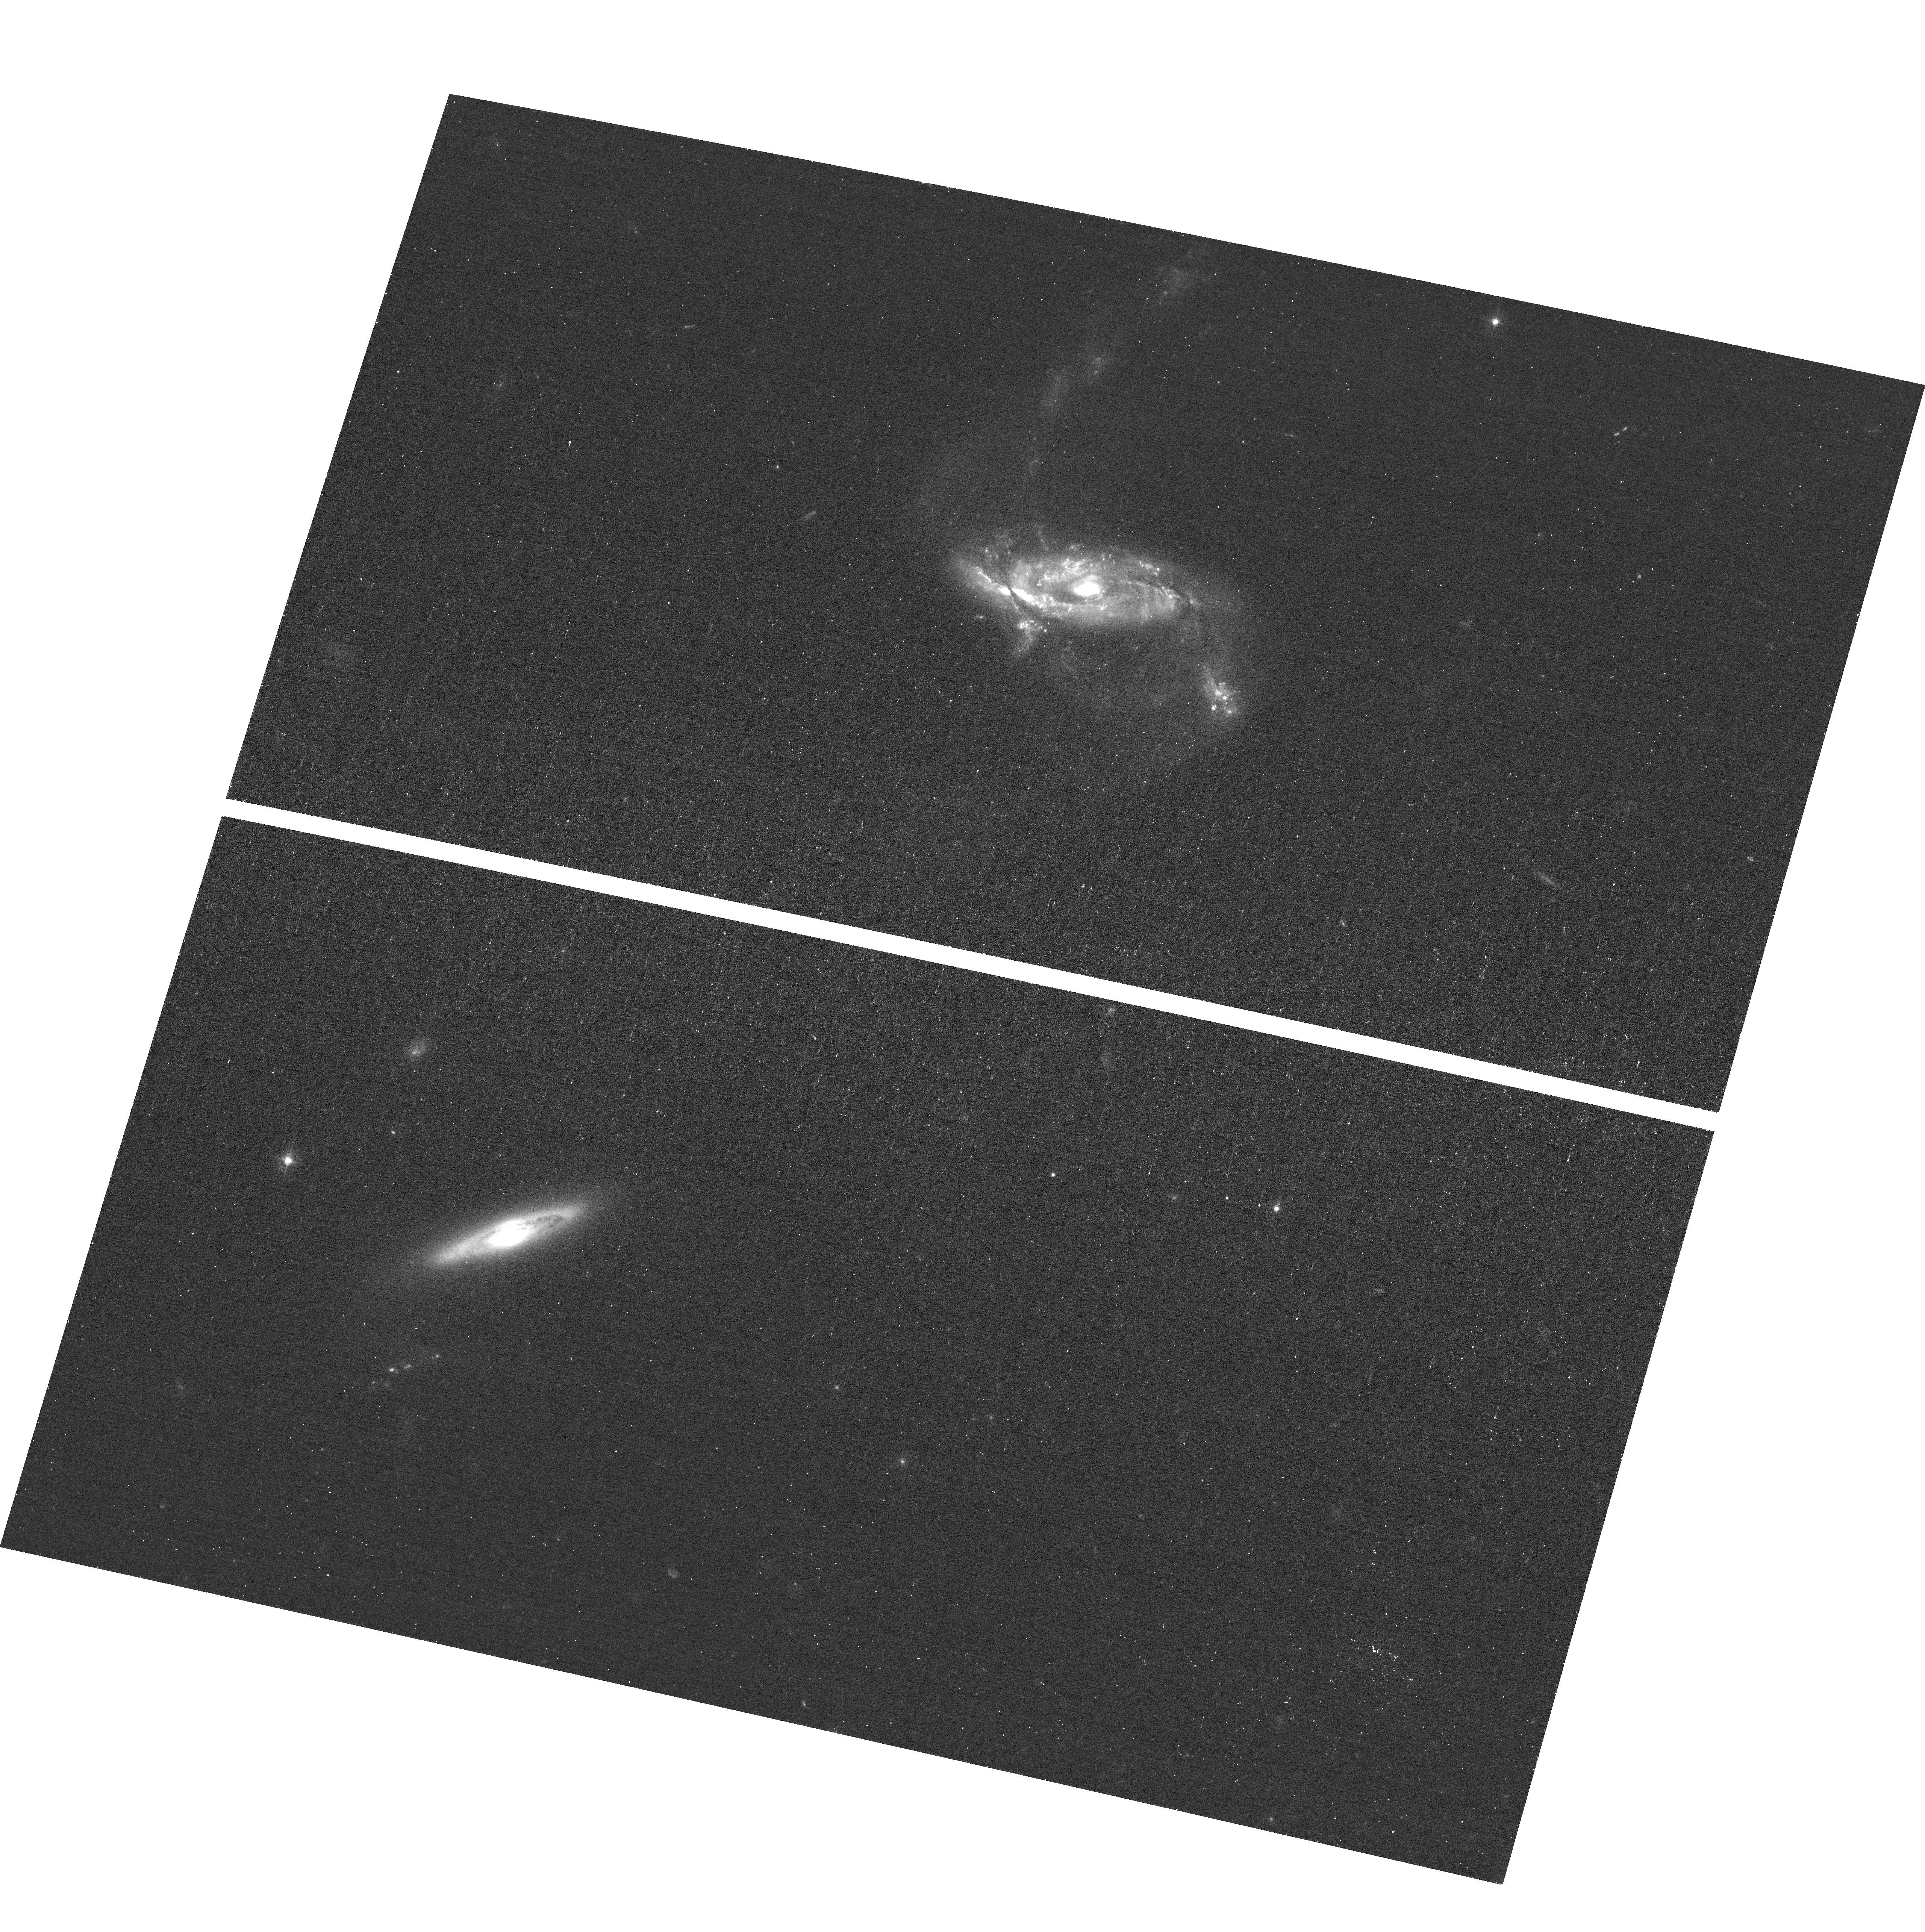
Target: NGC1229. Instrument: ACS/WFC. Filter: F435W. Exposure: 11 min. Observation ID: hst_17310_1b_acs_wfc_f435w_jf551b

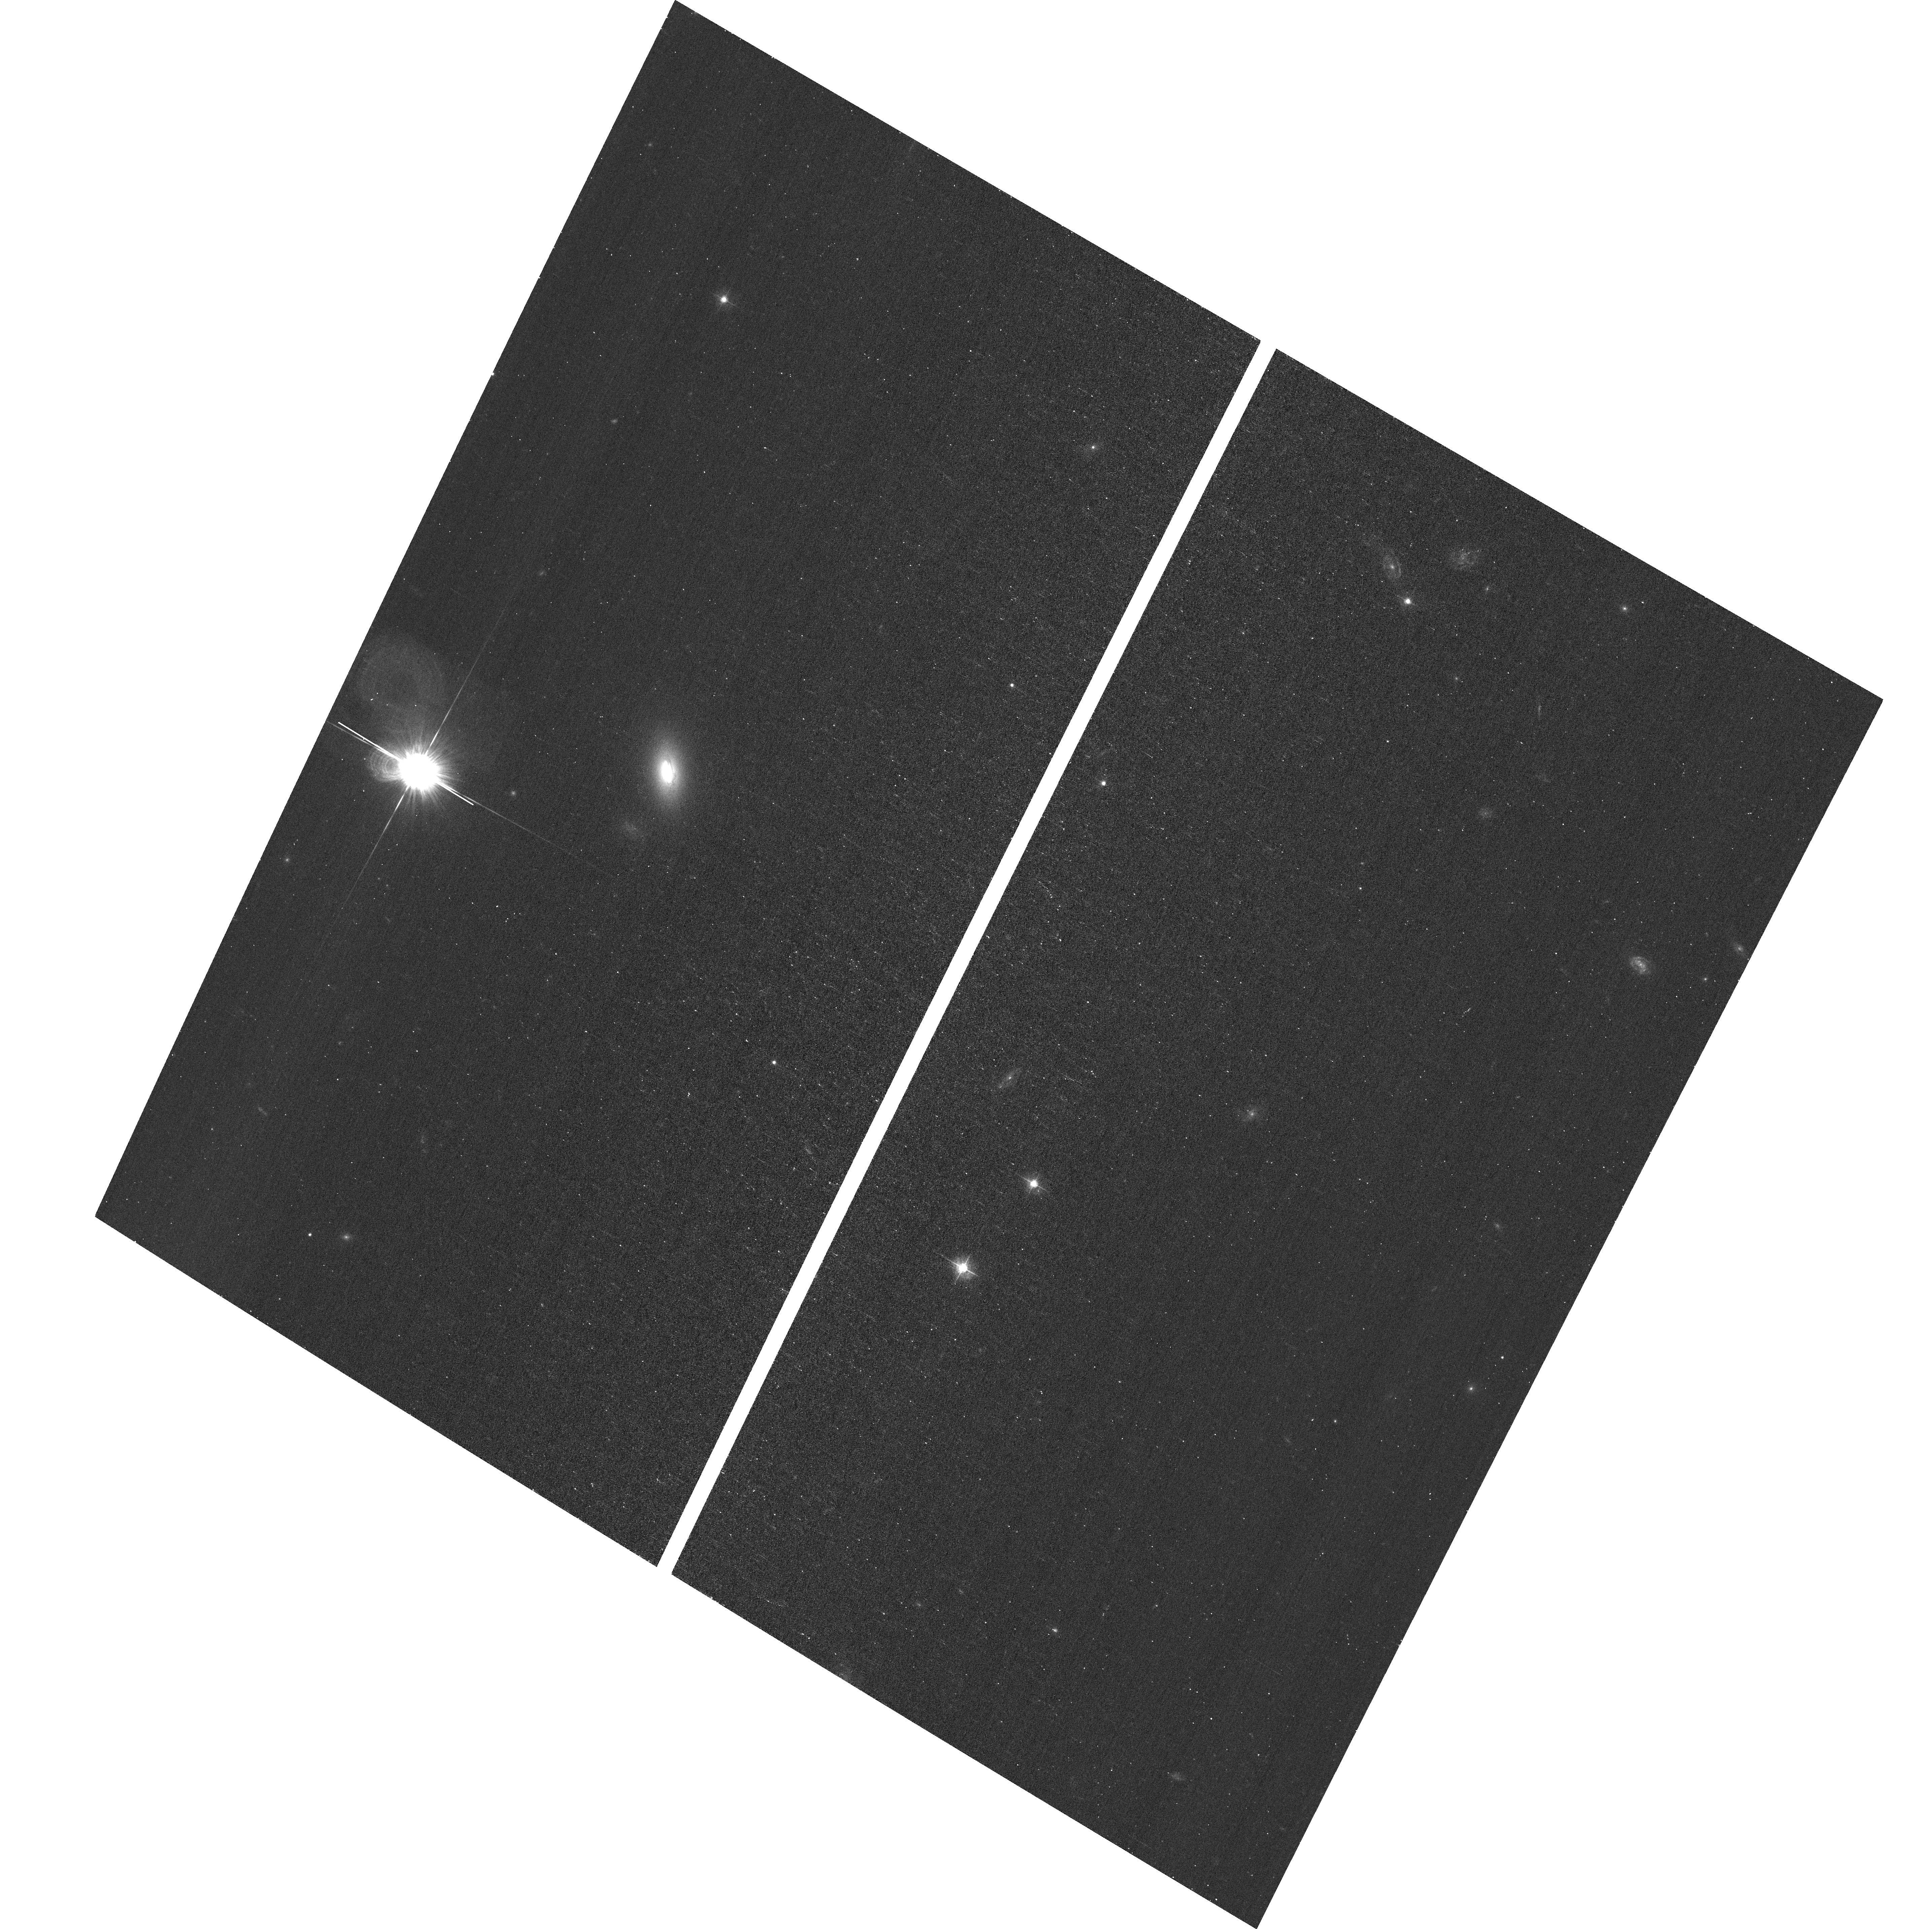
Target: 2MASXJ02384313-6117227. Instrument: ACS/WFC. Filter: F435W. Exposure: 11 min. Observation ID: hst_17310_8r_acs_wfc_f435w_jf558r

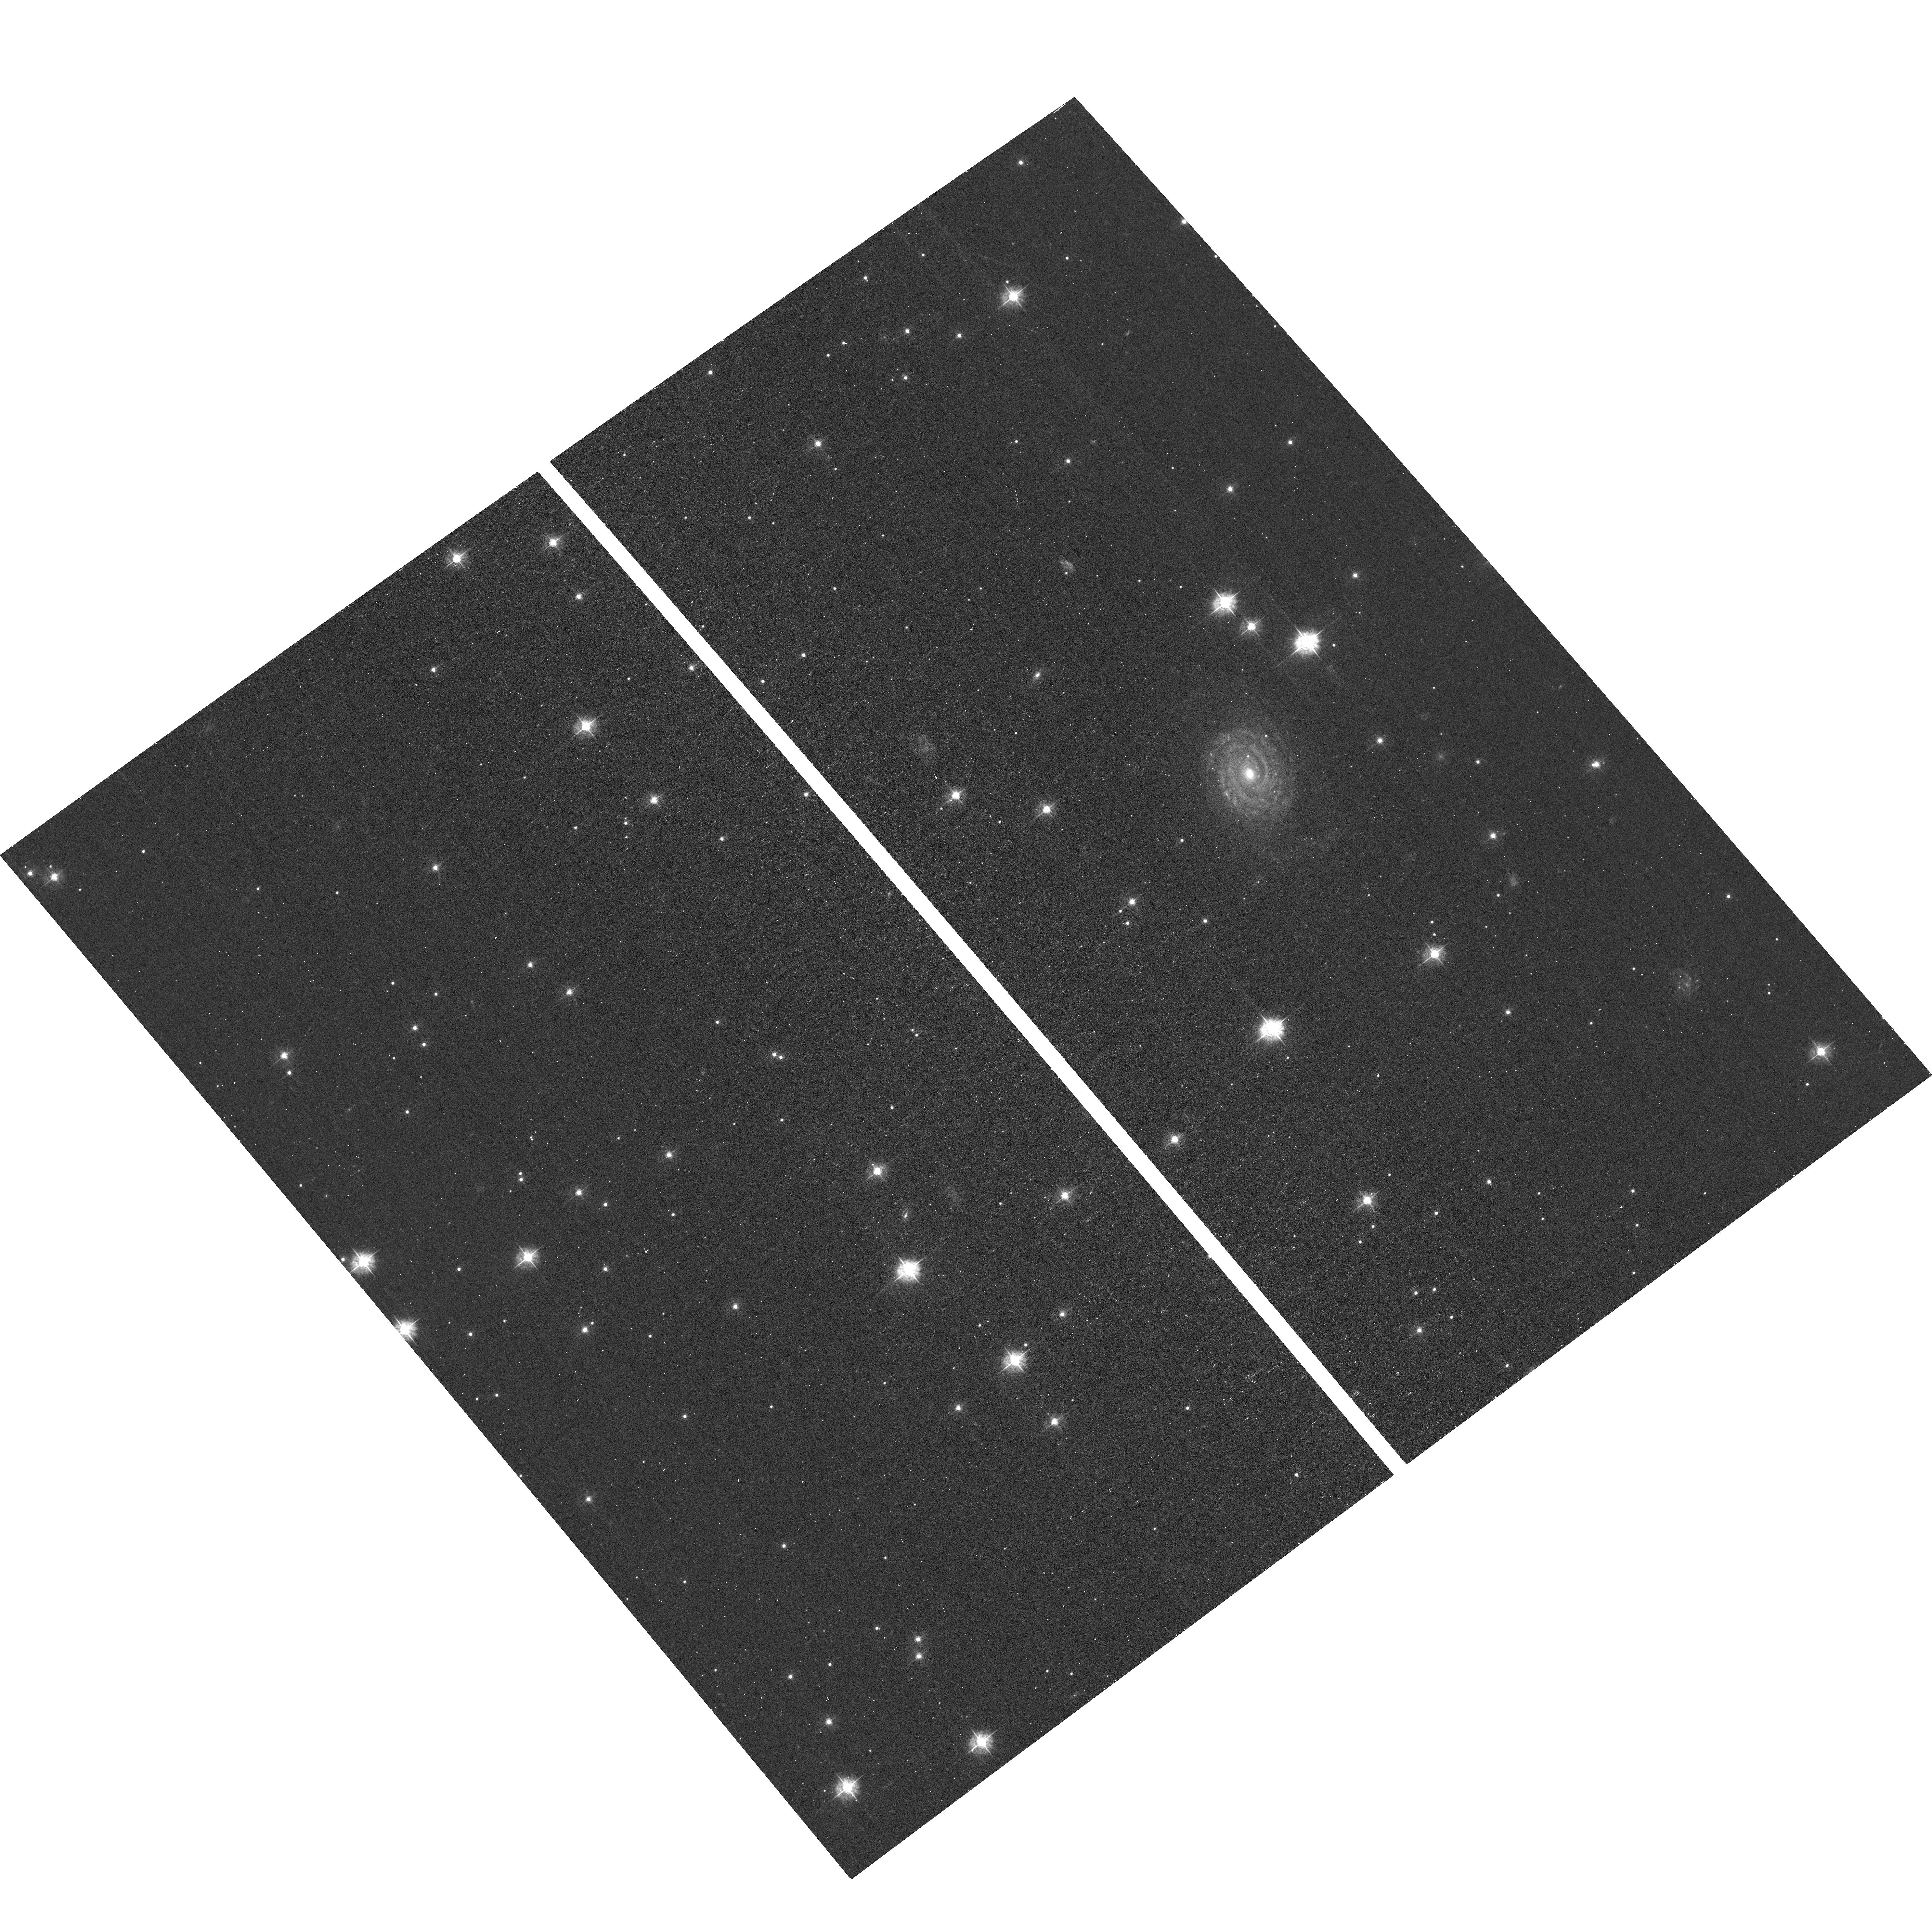
Target: LEDA259433. Instrument: ACS/WFC. Filter: F435W. Exposure: 11 min. Observation ID: hst_17310_9w_acs_wfc_f435w_jf559w

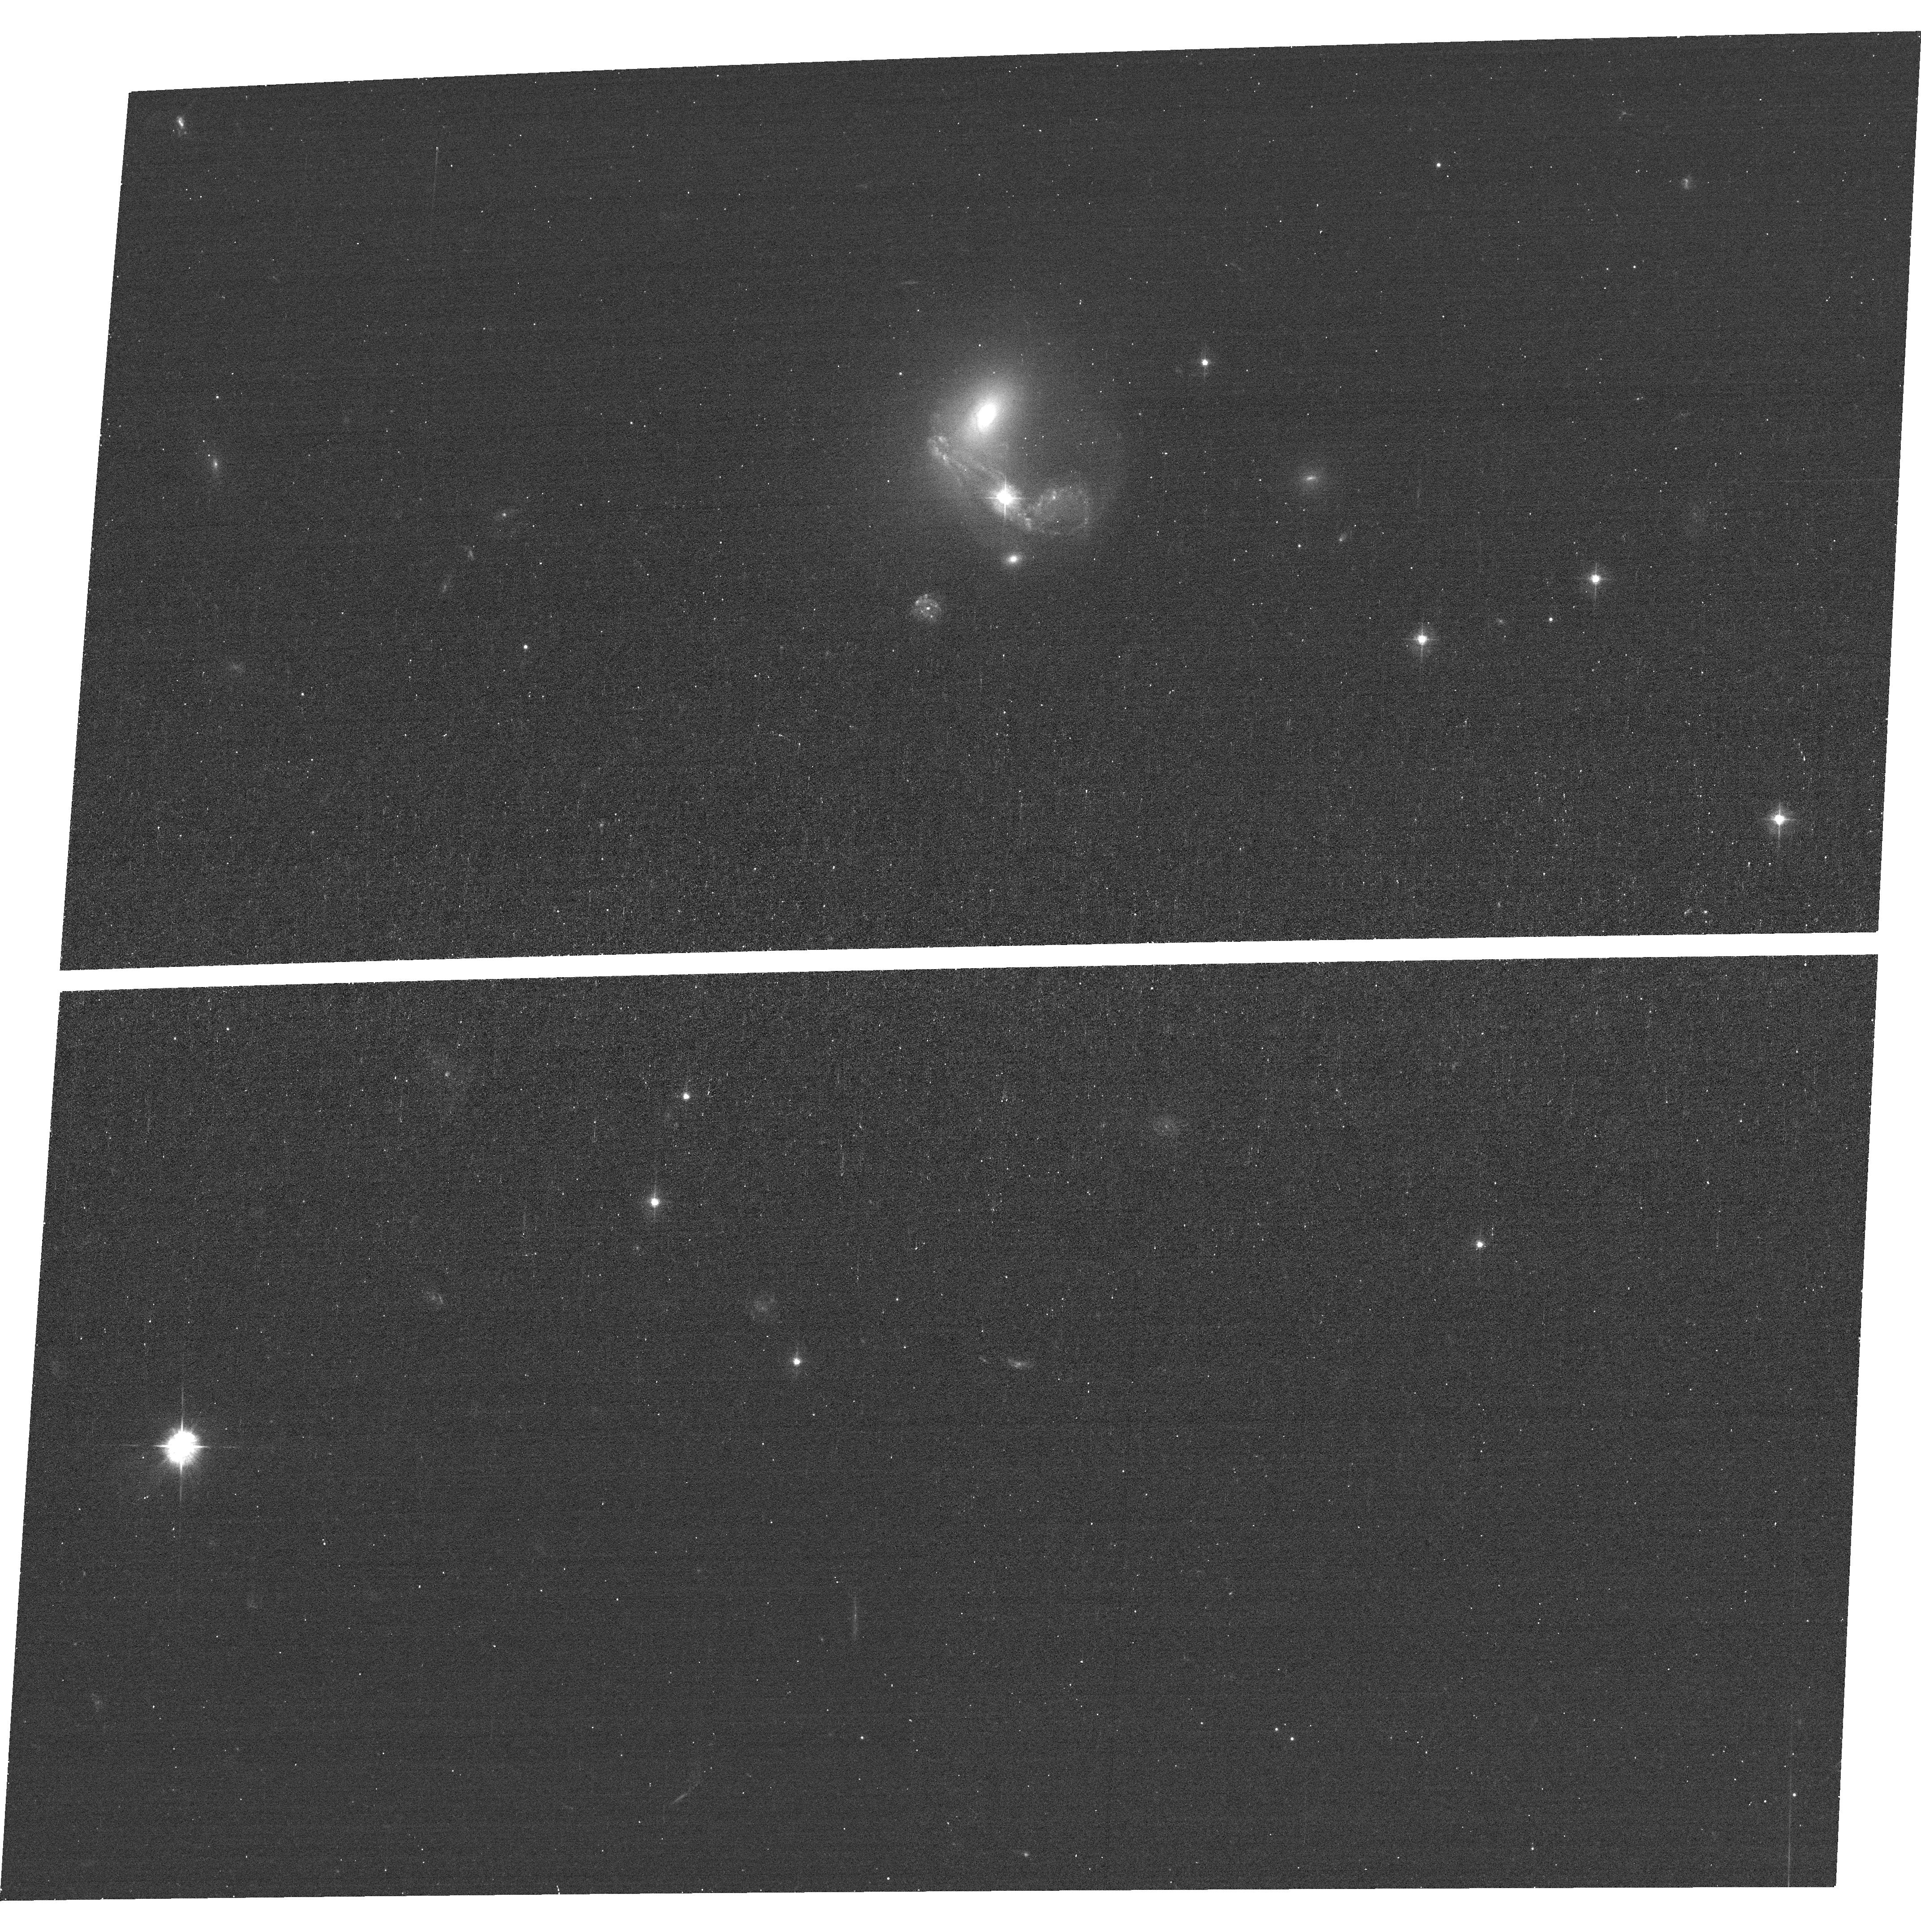
Target: 2MASSJ17465953+6836303. Instrument: ACS/WFC. Filter: F435W. Exposure: 11 min. Observation ID: hst_17310_2s_acs_wfc_f435w_jf552s

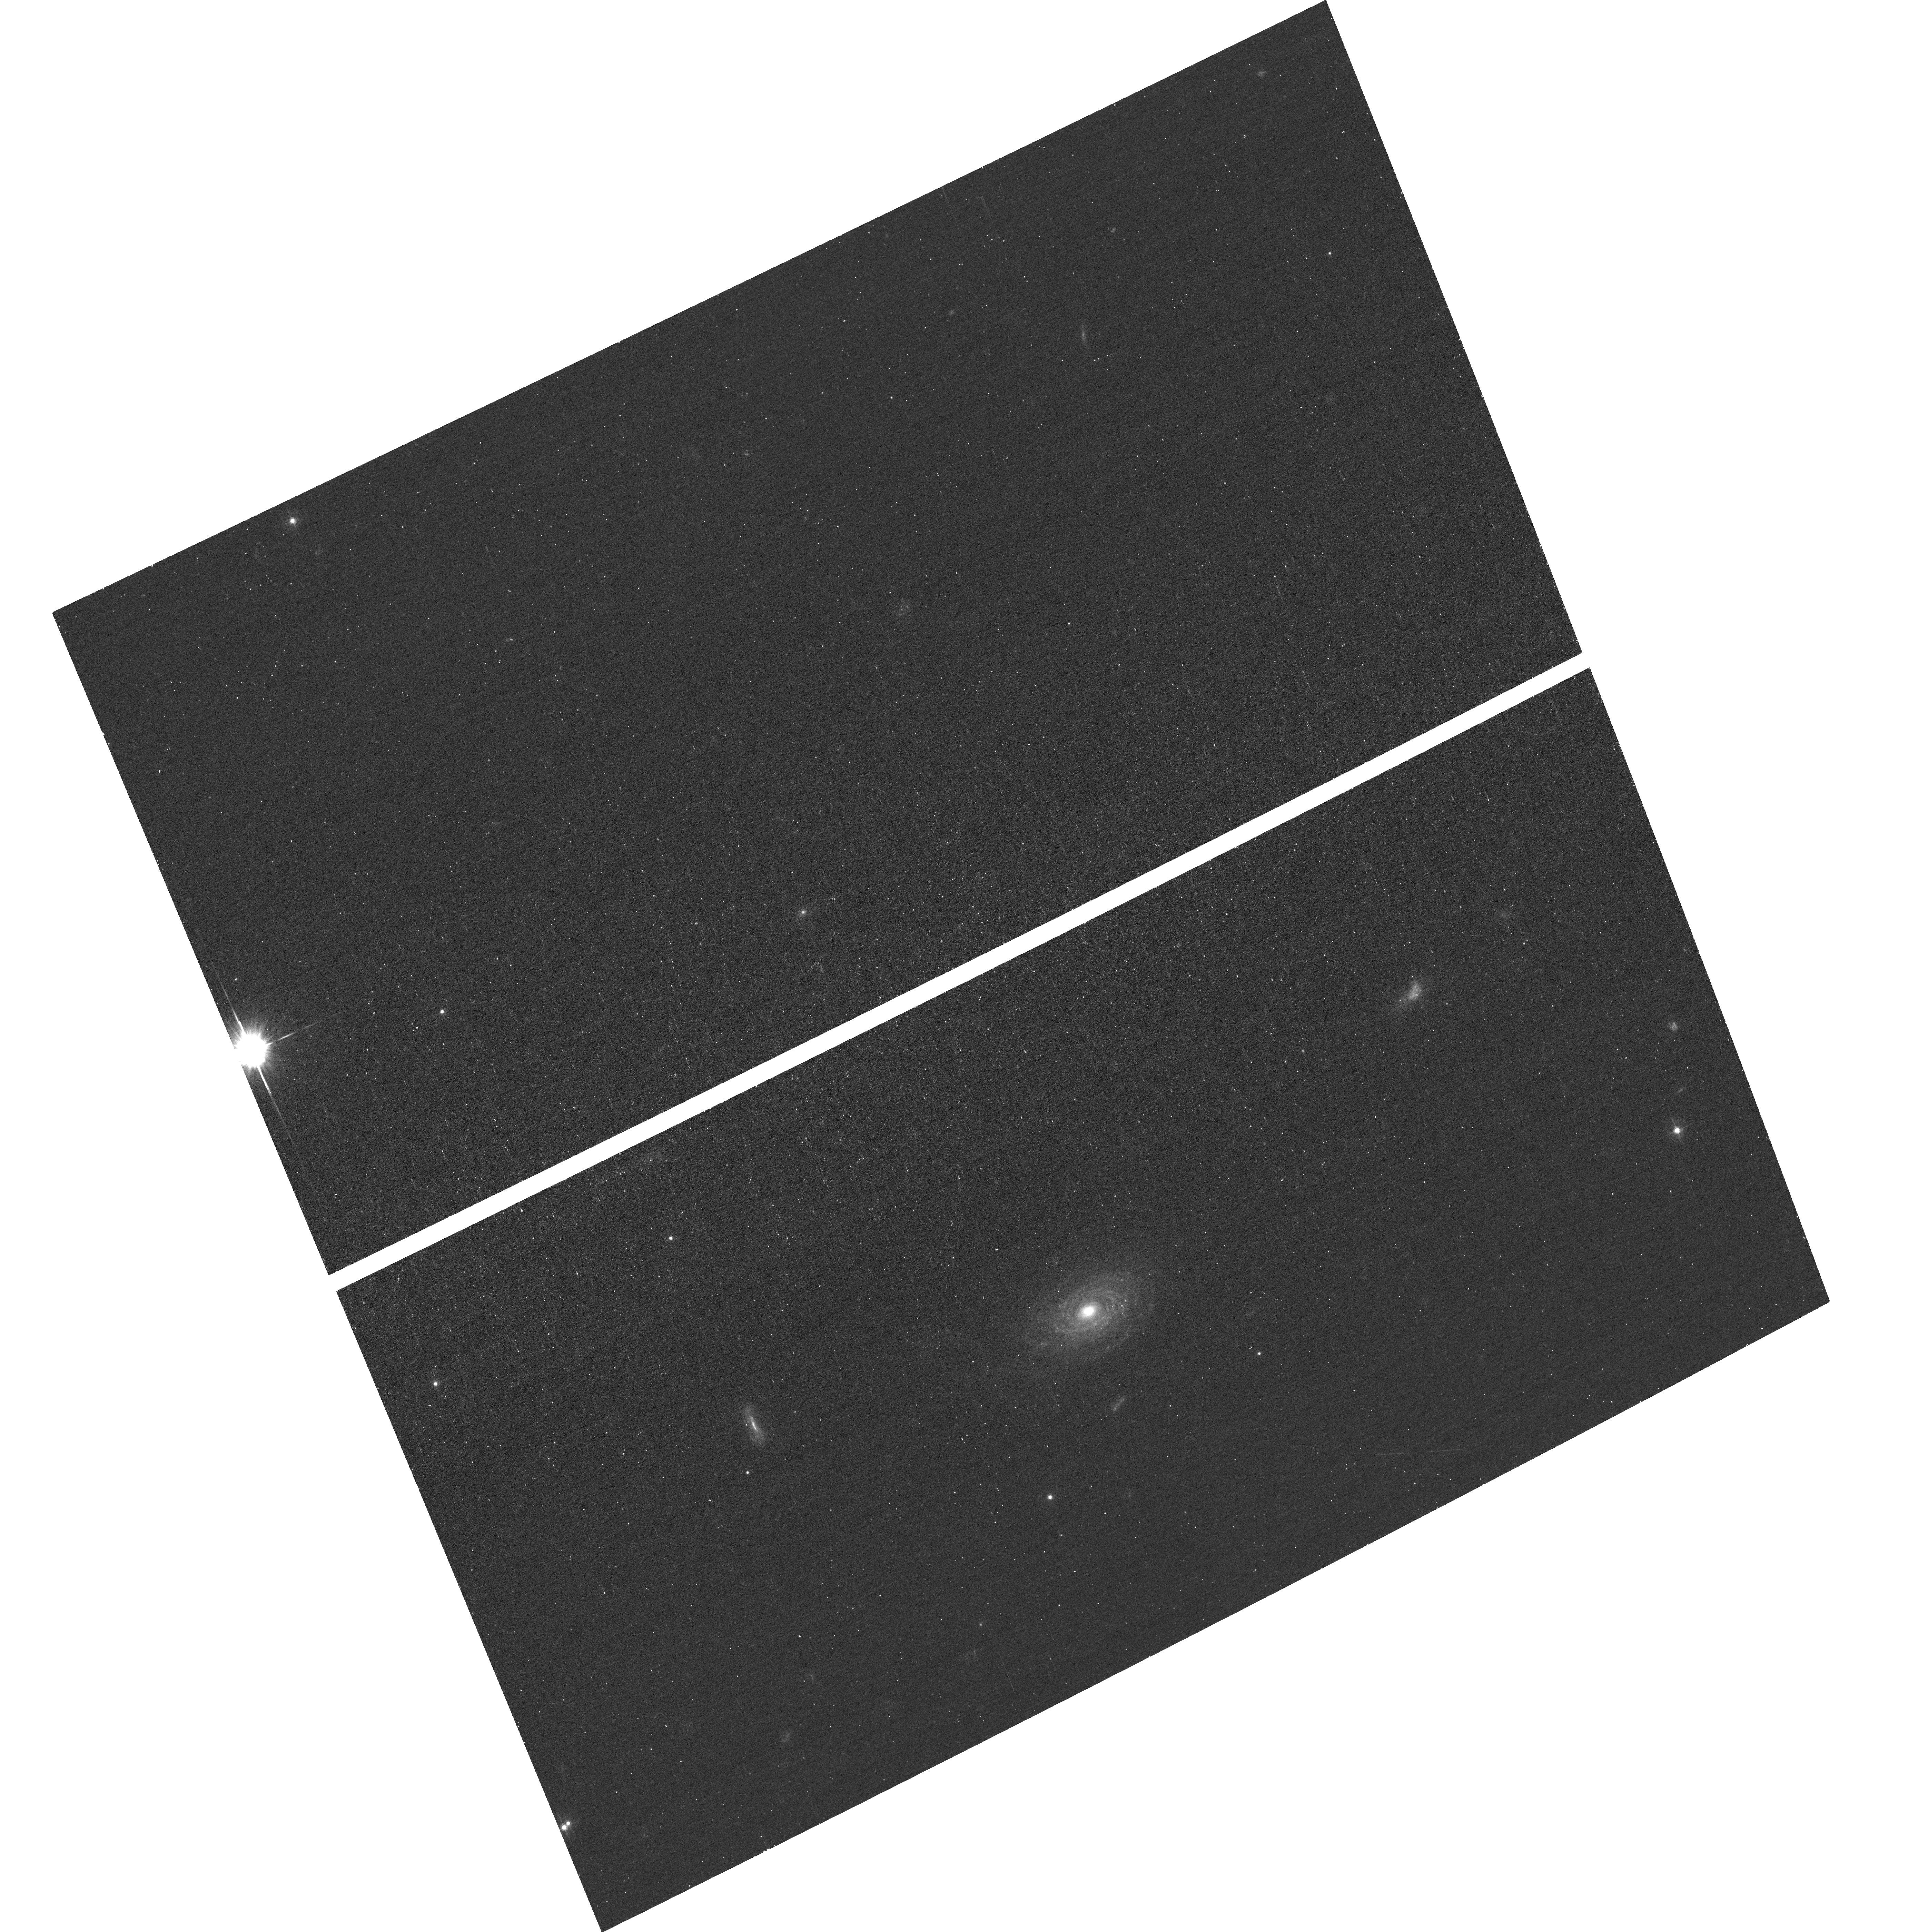
Target: LEDA1656658. Instrument: ACS/WFC. Filter: F435W. Exposure: 11 min. Observation ID: hst_17310_5e_acs_wfc_f435w_jf555e

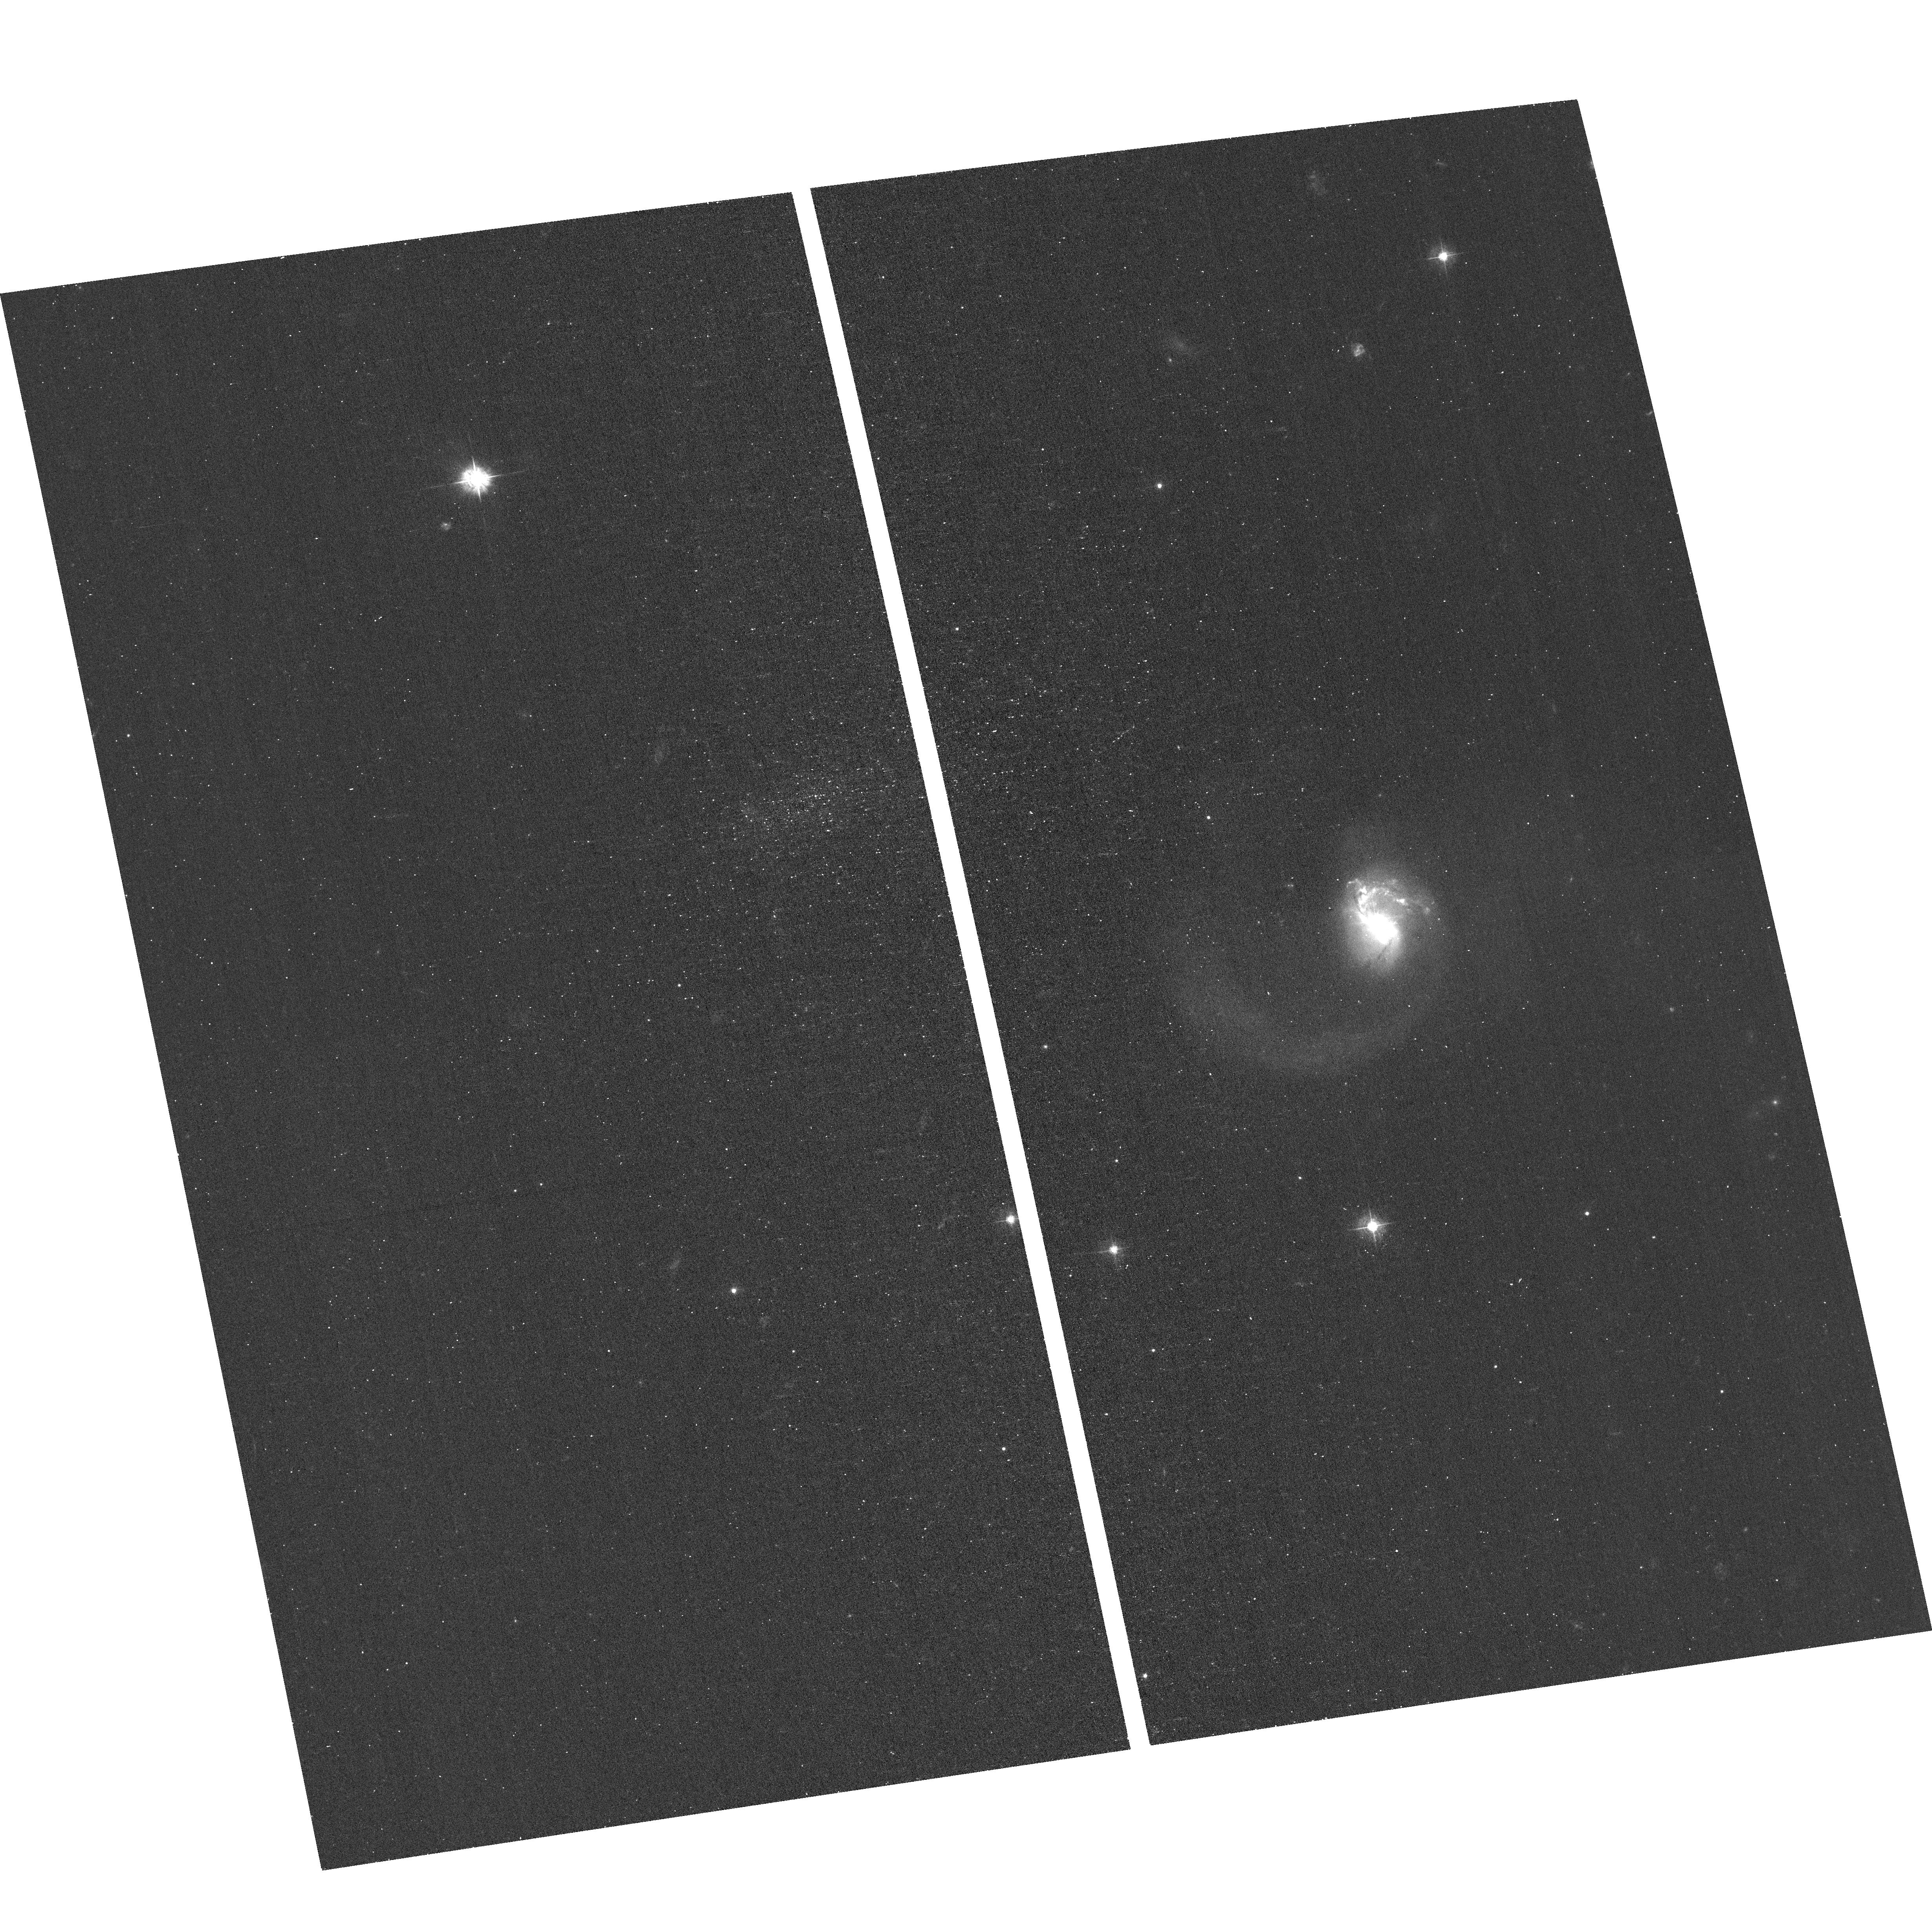
Target: ESO253-G003. Instrument: ACS/WFC. Filter: F435W. Exposure: 11 min. Observation ID: hst_17310_06_acs_wfc_f435w_jf5506

A Blue Gap Survey of Nearby Active Galaxies (PI: Koss, Michael J)

Nearby powerful AGN provide the best way to understand the growth of supermassive black holes (SMBH) and their effect on galaxies. The swift-BAT survey, with its all-sky coverage that is insensitive to obscuration up to Compton-thick levels, provides the largest, most complete sample of local (z<0.1), powerful AGN. These AGN have similar luminosities to the distant AGN typically found in deep, pencil-beam Chandra surveys and are thus a critical nearby template for luminous high-redshift AGN. This program is the first large (N>30) systematic survey using the bluest wide ACS filter (F435W) to accurately trace the nuclear star formation and AGN-related PSF emission at typical scales of 50 pc.